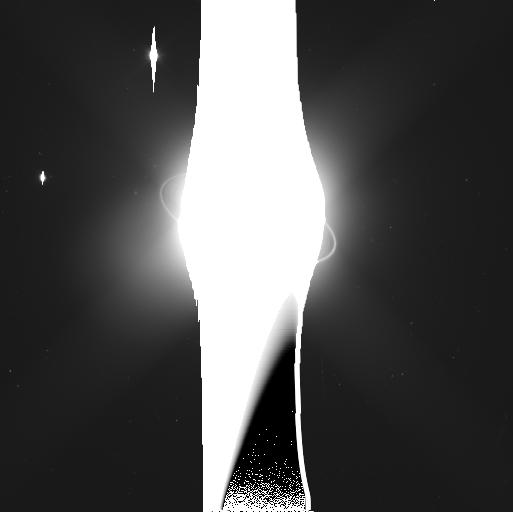
Target: URANUS-MAB-NORTH-CUPID
Instrument: WFC3/UVIS
Filter: F350LP
Exposure: 5 min
Observation ID: ic0451siq

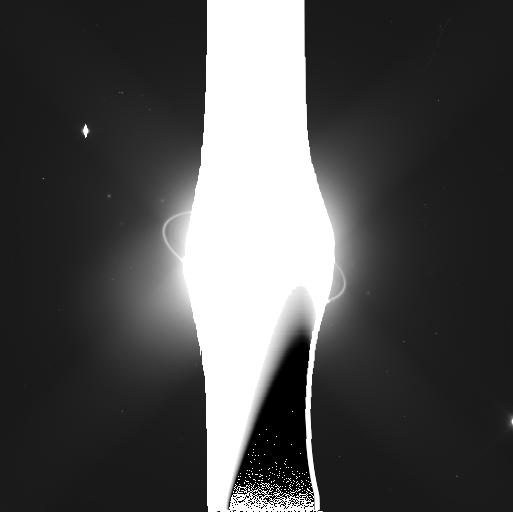
Target: URANUS-MAB-CUPID
Instrument: WFC3/UVIS
Filter: F350LP
Exposure: 5 min
Observation ID: ic0450o4q

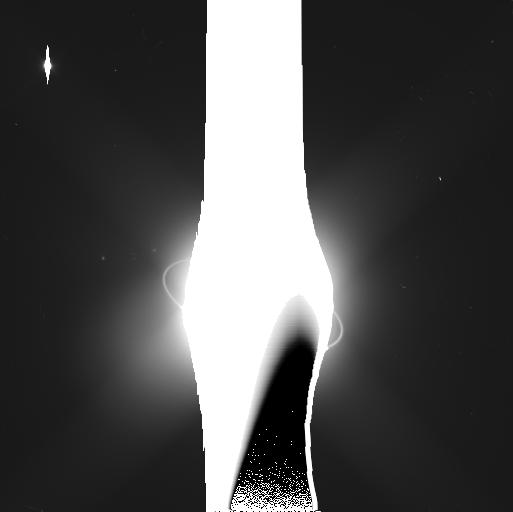
Target: URANUS-MAB-SOUTH-CUPID
Instrument: WFC3/UVIS
Filter: F350LP
Exposure: 5 min
Observation ID: ic0452haq

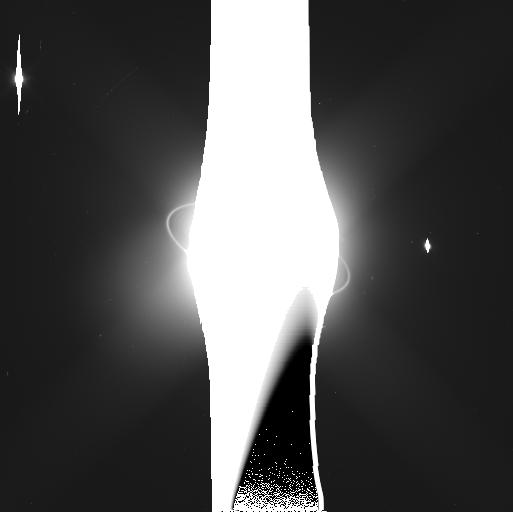
Target: URANUS-MAB-NORTH-CUPID
Instrument: WFC3/UVIS
Filter: F350LP
Exposure: 5 min
Observation ID: ic0453itq

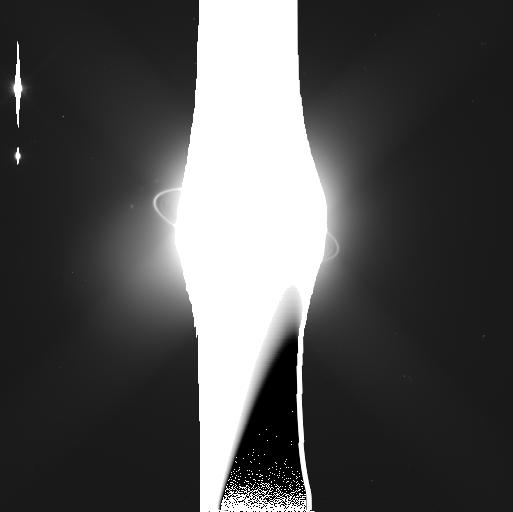
Target: URANUS-MAB-SOUTH-CUPID
Instrument: WFC3/UVIS
Filter: F350LP
Exposure: 5 min
Observation ID: ic0441wkq

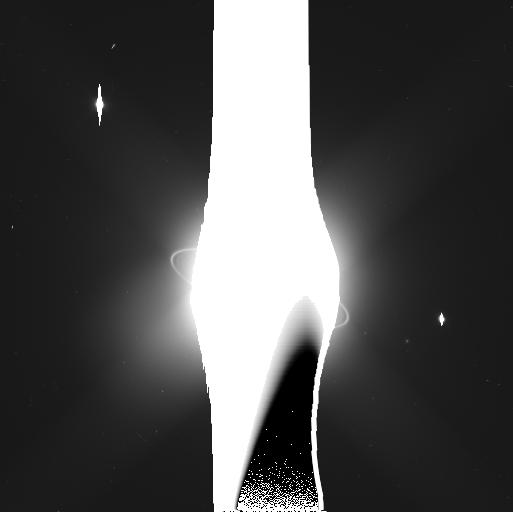
Target: URANUS-MAB-NORTH-CUPID
Instrument: WFC3/UVIS
Filter: F350LP
Exposure: 5 min
Observation ID: ic0442mxq

Orbital Evolution and Stability of the Inner Uranian Moons (PI: Showalter, Mark R.)

Nine densely-packed inner moons of Uranus show signs of chaos and orbital instability over a variety of time scales. Many moons show measureable orbital changes within a decade or less. Long-term integrations predict that some moons could collide in less than one million years. One faint ring embedded in the system may, in fact, be the debris left behind from an earlier such collision. Meanwhile, the nearby moon Mab falls well outside the influence of the others but nevertheless shows rapid, as yet unexplained, changes in its orbit. It is embedded within a dust ring that also shows surprising variability. A highly optimized series of observations with WFC3 over the next three cycles will address some of the fundamental open questions about this dynamically active system: Do the orbits truly show evidence of chaos? If so, over what time scales? What can we say about the masses of the moons involved? What is the nature of the variations in Mab's orbit? Is Mab's motion predictable or random? Astrometry will enable us to derive the orbital elements of these moons with 10-km precision. This will be sufficient to study the year-by-year changes and, combined with other data from 2003-2007, the decadal evolution of the orbits. The pairing of precise astrometry with numerical integrations will enable us to derive new dynamical constraints on the masses of these moons. Mass is the fundamental unknown quantity currently limiting our ability to reproduce the interactions within this system. This program will also capitalize upon our best opportunity for nearly 40 years to study the unexplained variations in Uranus's faint outer rings.